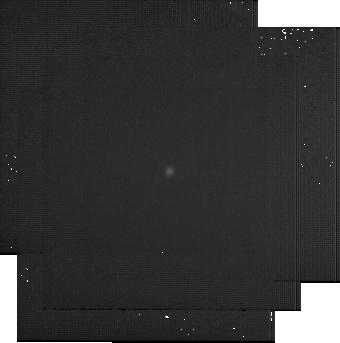
Target: BD+60-1753. Instrument: MIRI. Filter: F2550W. Exposure: 22 min. Observation ID: jw07671-o019_t001_miri_f2550w-sub256

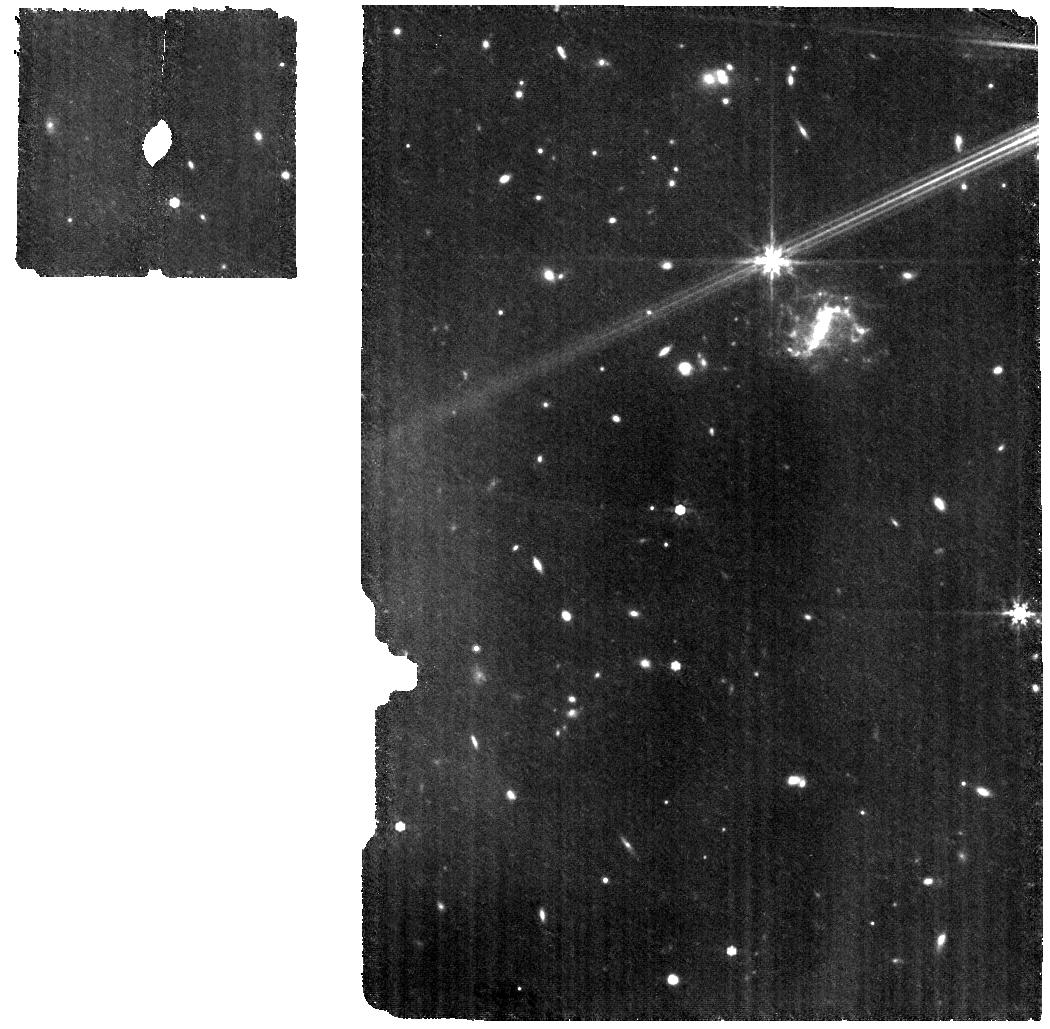
Target: HD163466-WBKG. Instrument: MIRI. Filter: F770W. Exposure: 18 min. Observation ID: jw07671-o066_t002_miri_f770w

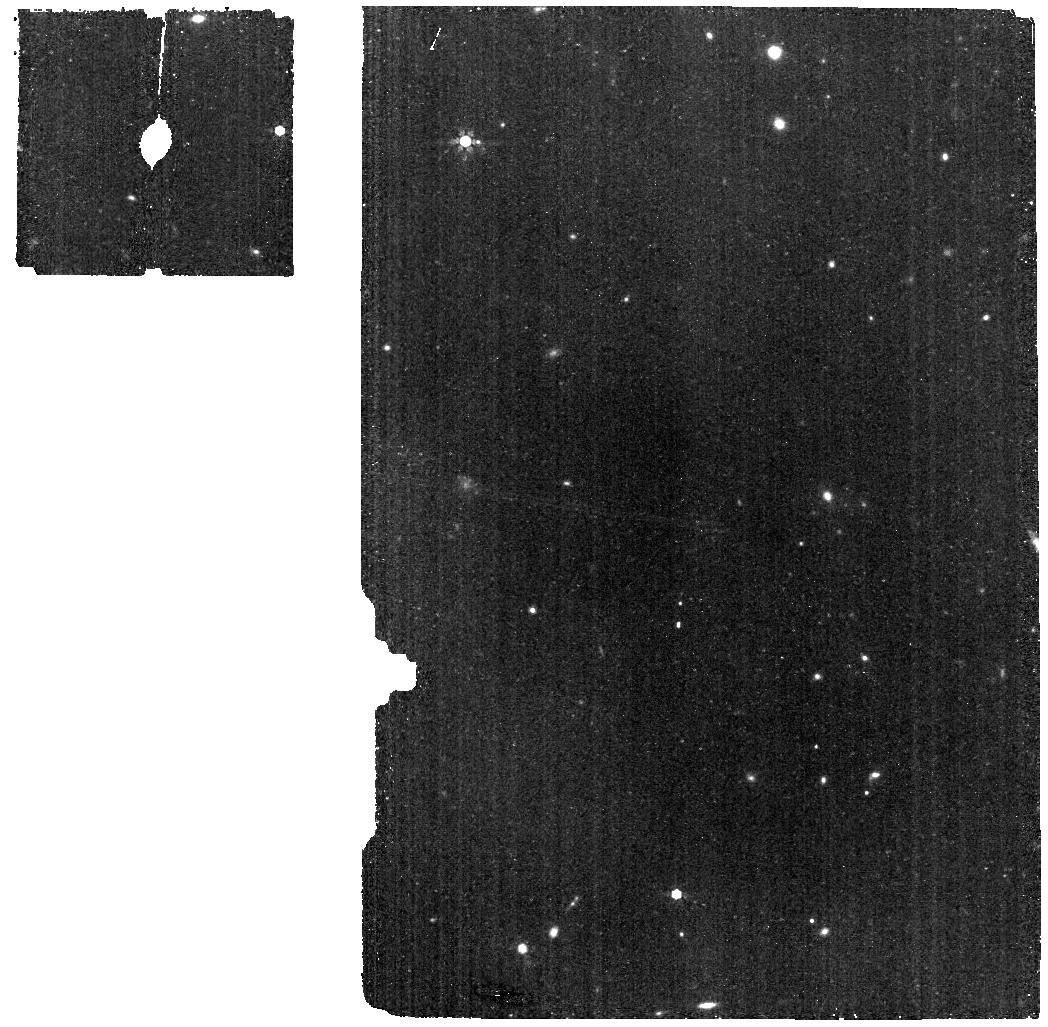
Target: HD163466-BKG. Instrument: MIRI. Filter: F770W. Exposure: 9 min. Observation ID: jw07671-o043_t003_miri_f770w

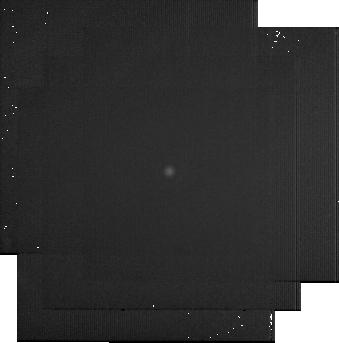
Target: BD+60-1753. Instrument: MIRI. Filter: F2550W. Exposure: 22 min. Observation ID: jw07671-o041_t001_miri_f2550w-sub256

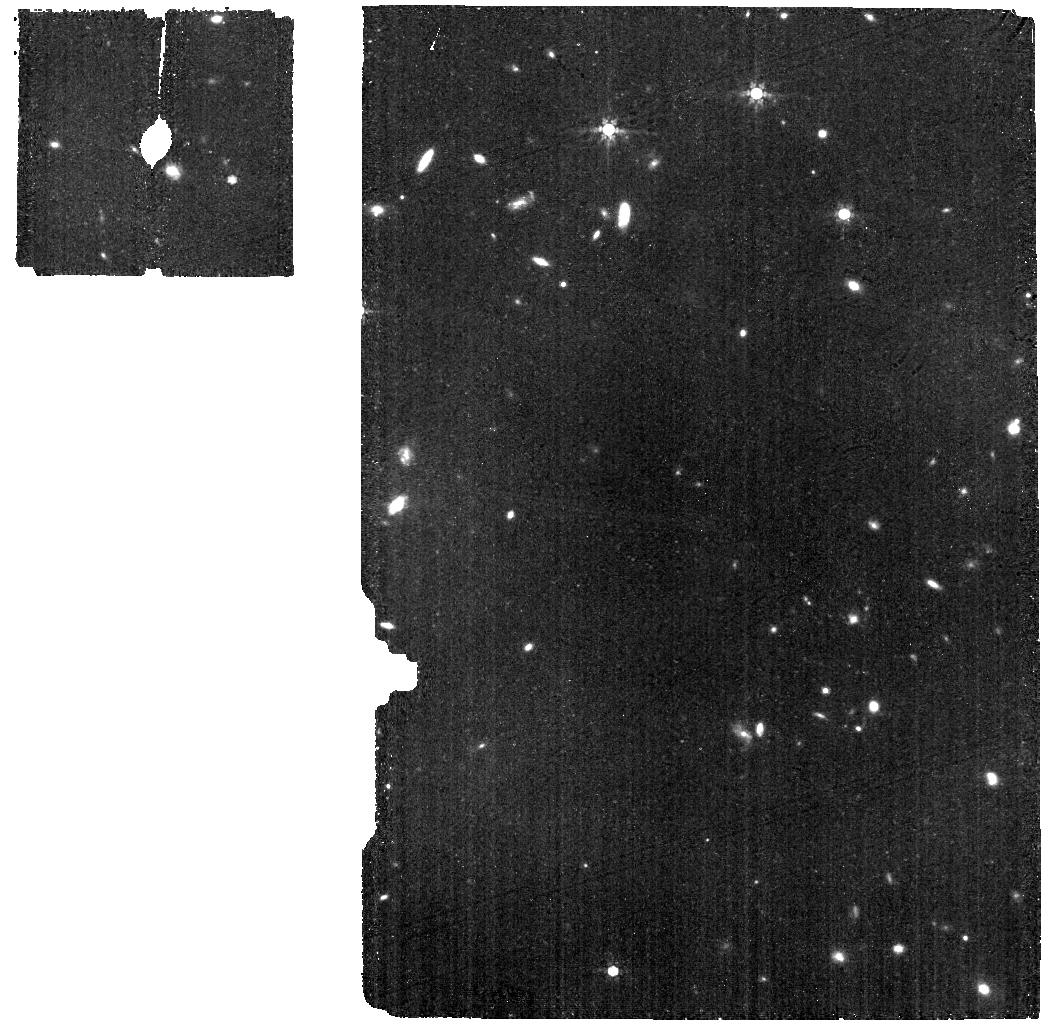
Target: HD163466-BKG. Instrument: MIRI. Filter: F770W. Exposure: 9 min. Observation ID: jw07671-o021_t003_miri_f770w

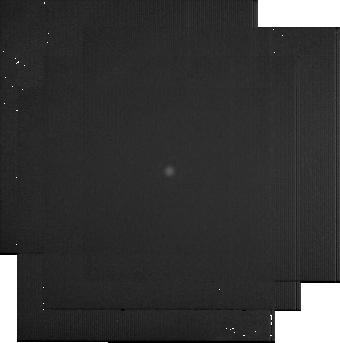
Target: BD+60-1753. Instrument: MIRI. Filter: F2550W. Exposure: 22 min. Observation ID: jw07671-o063_t001_miri_f2550w-sub256

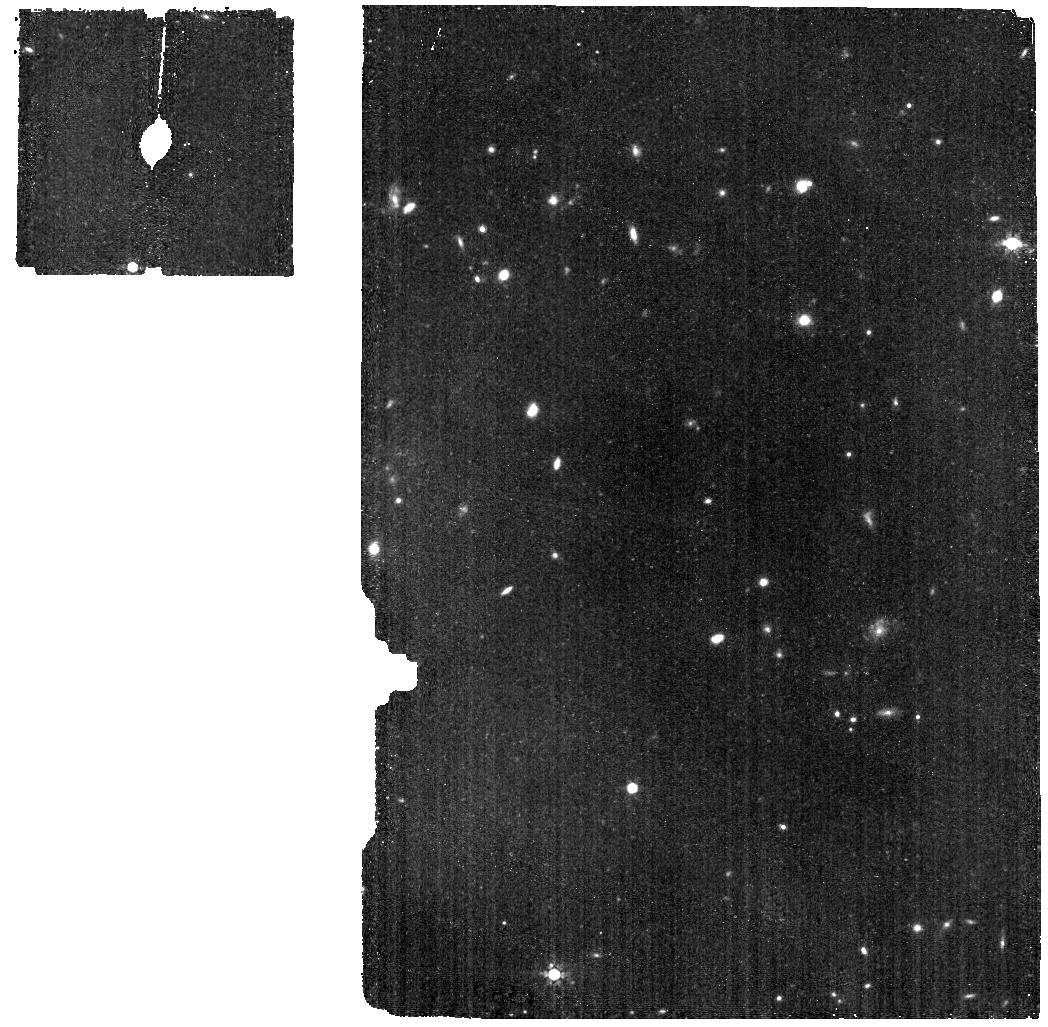
Target: HD163466-BKG. Instrument: MIRI. Filter: F770W. Exposure: 9 min. Observation ID: jw07671-o010_t003_miri_f770w

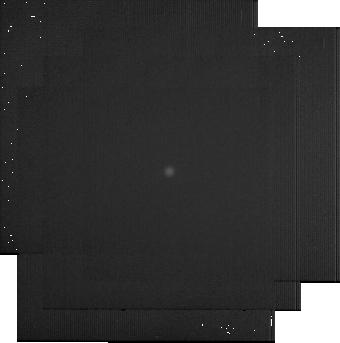
Target: BD+60-1753. Instrument: MIRI. Filter: F2550W. Exposure: 22 min. Observation ID: jw07671-o052_t001_miri_f2550w-sub256

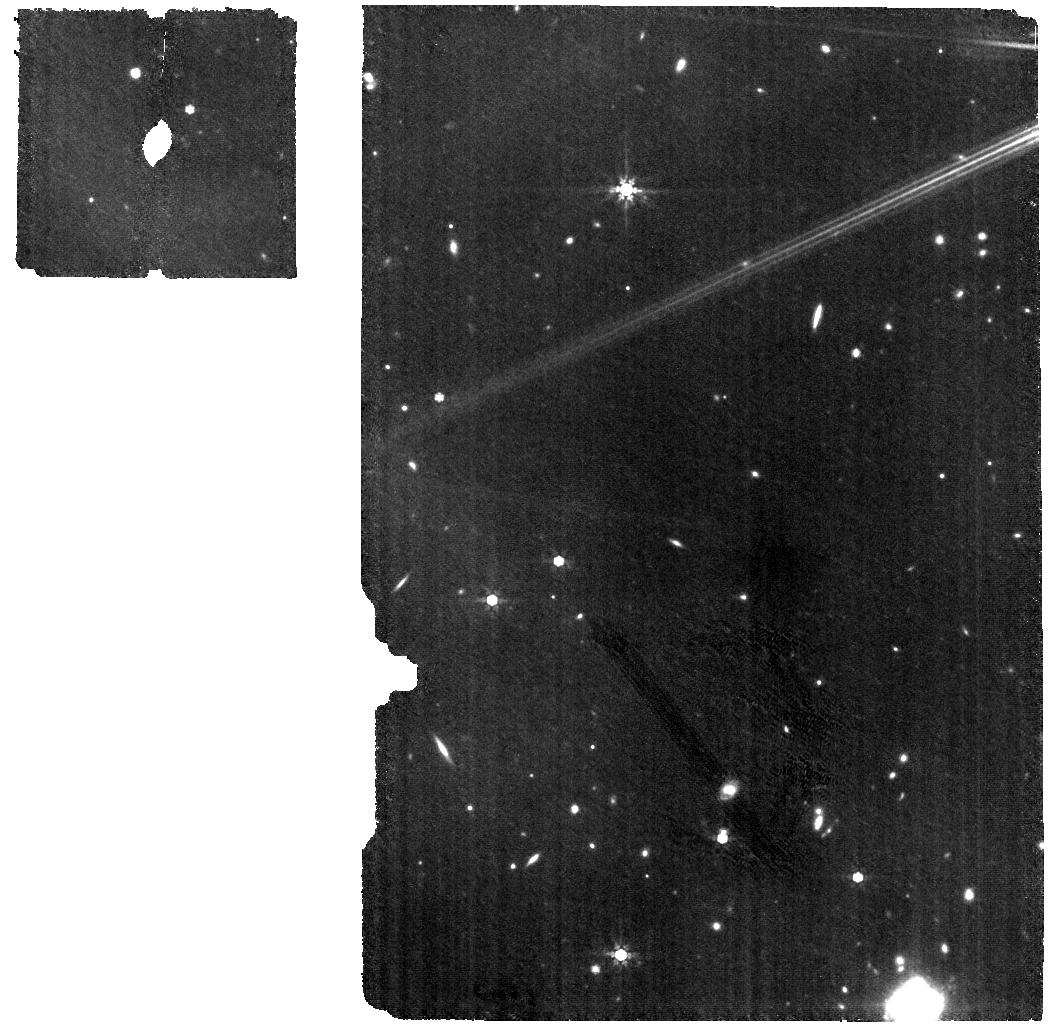
Target: HD163466-WBKG. Instrument: MIRI. Filter: F770W. Exposure: 18 min. Observation ID: jw07671-o055_t002_miri_f770w

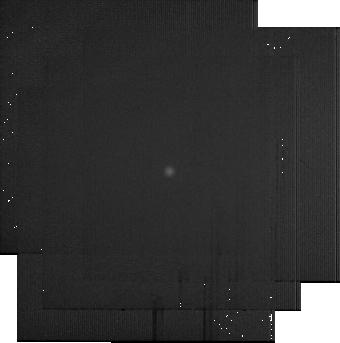
Target: BD+60-1753. Instrument: MIRI. Filter: F2550W. Exposure: 22 min. Observation ID: jw07671-o030_t001_miri_f2550w-sub256

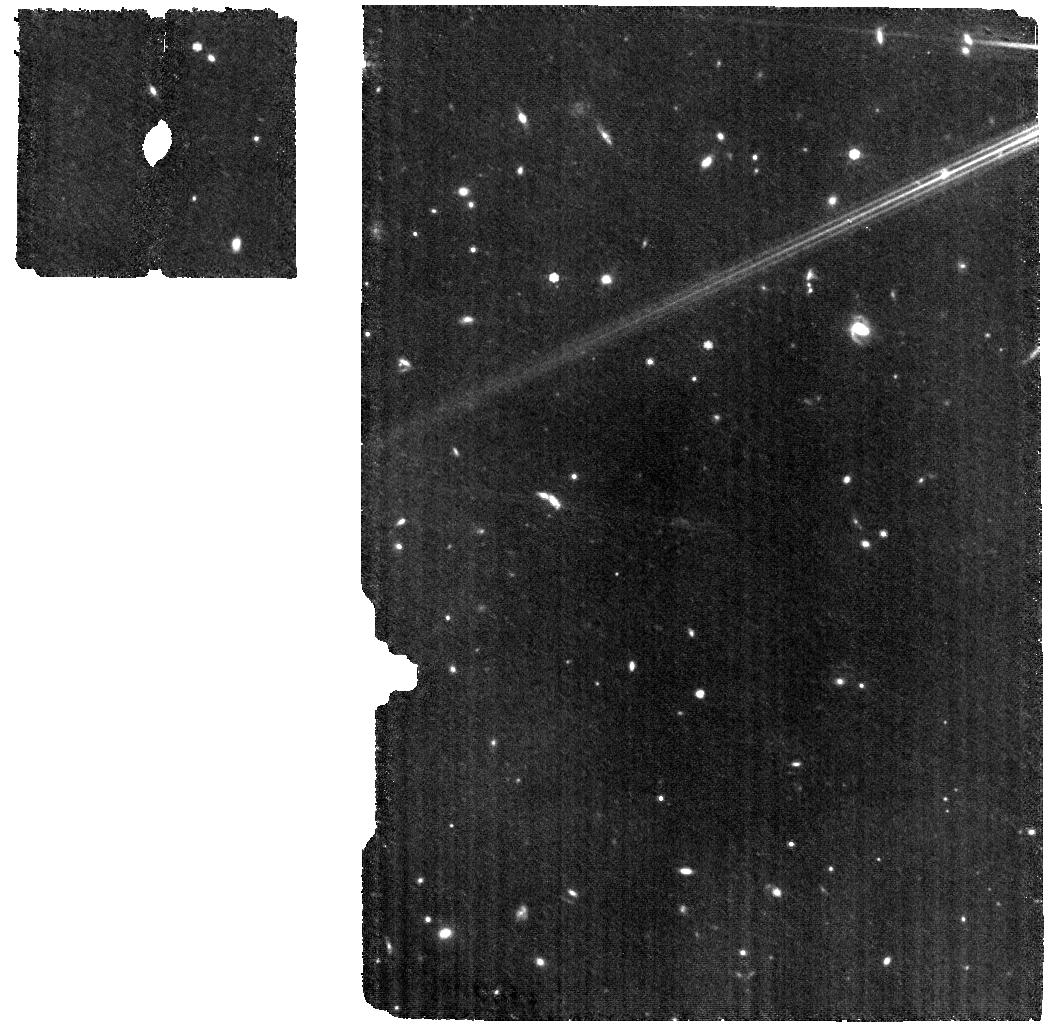
Target: HD163466-WBKG. Instrument: MIRI. Filter: F770W. Exposure: 18 min. Observation ID: jw07671-o033_t002_miri_f770w

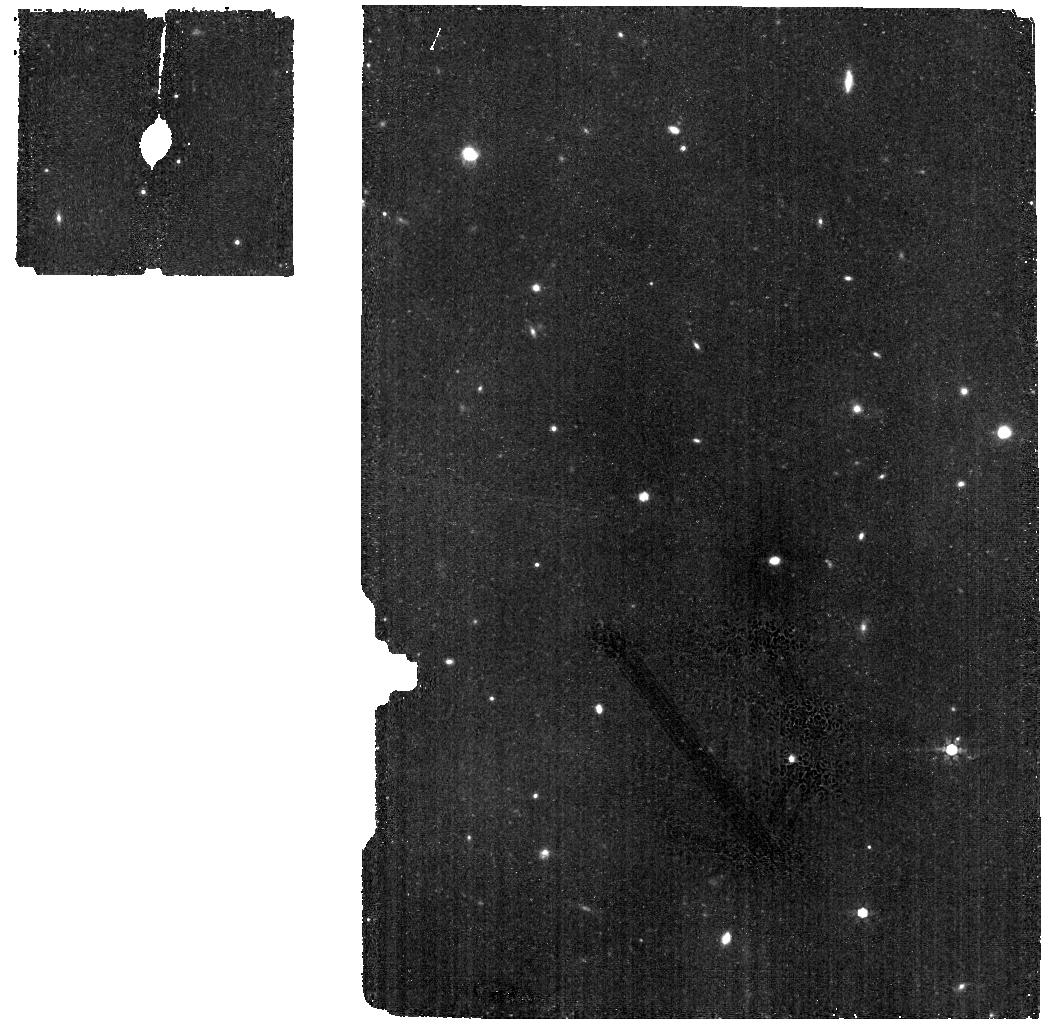
Target: HD163466-BKG. Instrument: MIRI. Filter: F770W. Exposure: 9 min. Observation ID: jw07671-o054_t003_miri_f770w

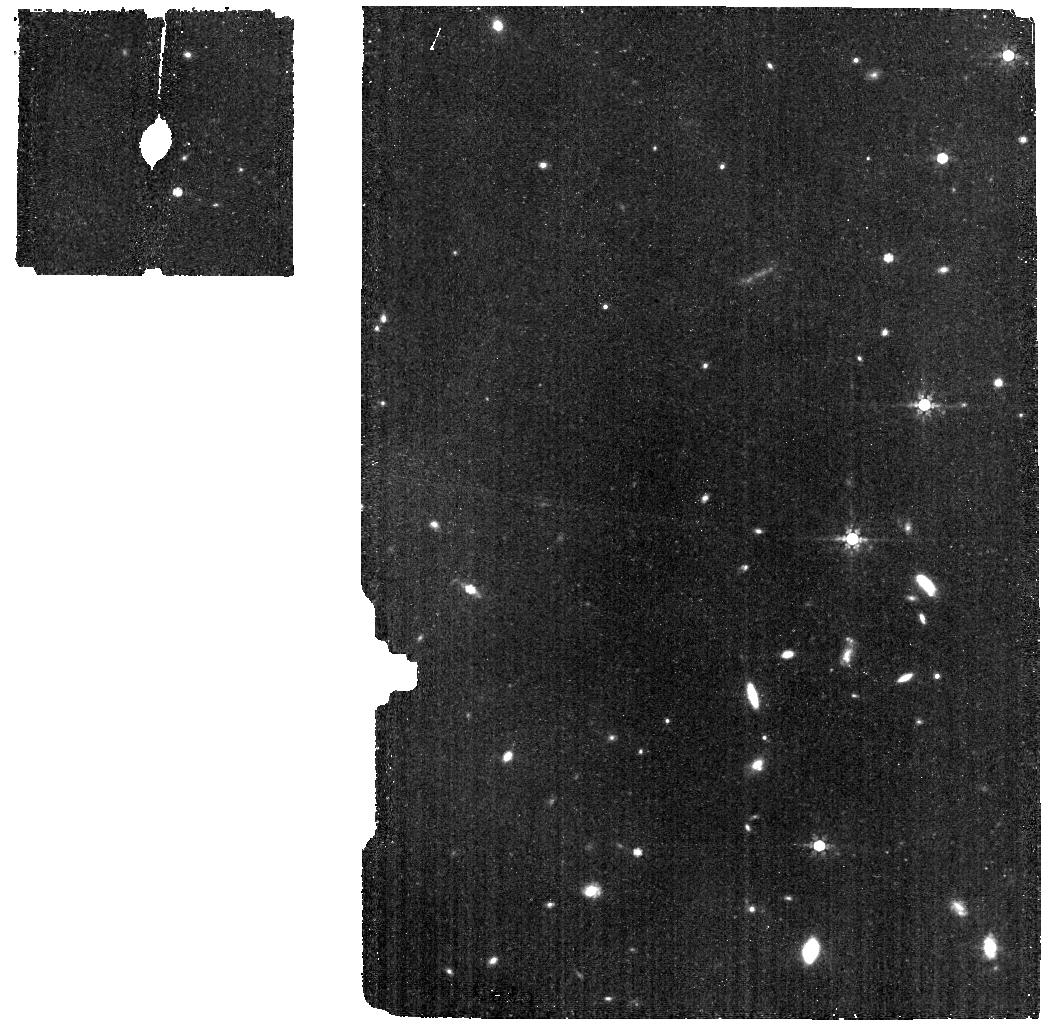
Target: HD163466-BKG. Instrument: MIRI. Filter: F770W. Exposure: 9 min. Observation ID: jw07671-o032_t003_miri_f770w

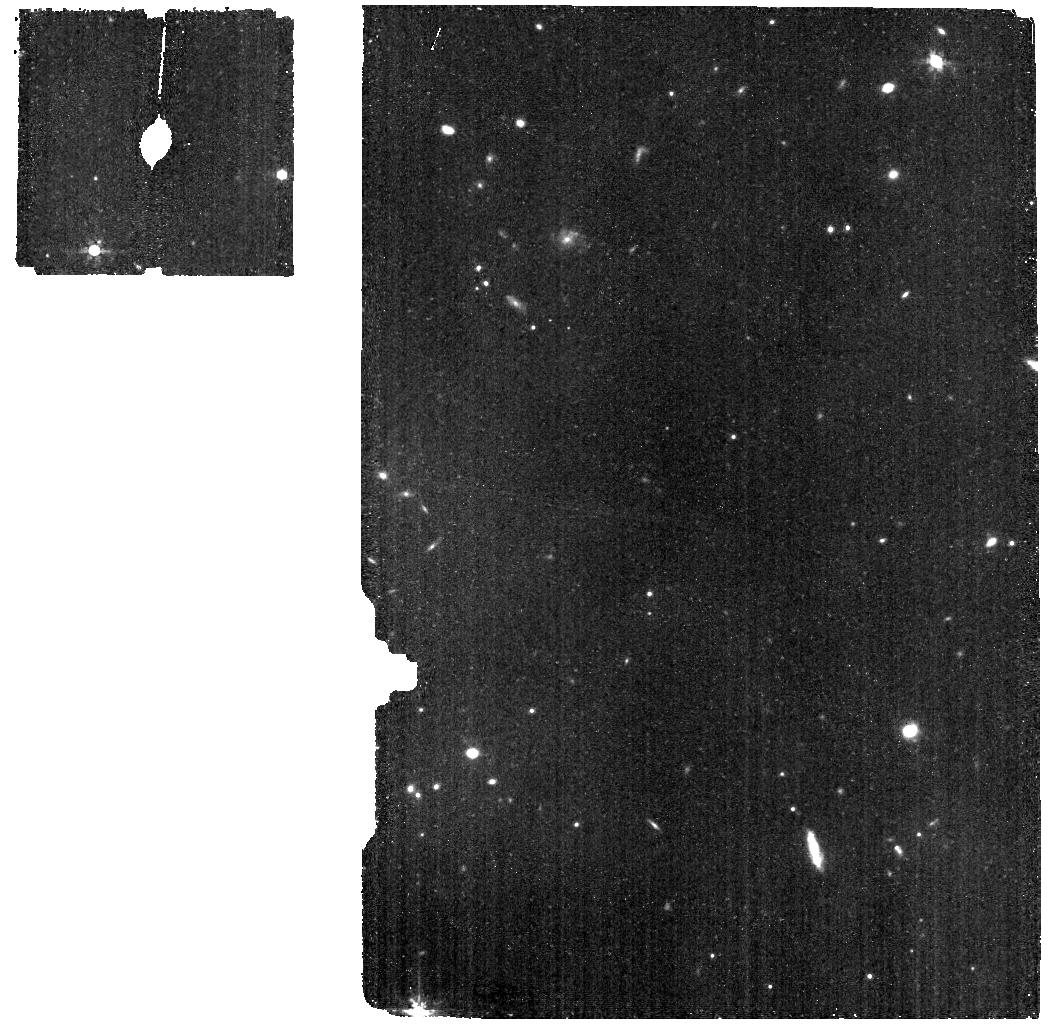
Target: HD163466-BKG. Instrument: MIRI. Filter: F770W. Exposure: 9 min. Observation ID: jw07671-o065_t003_miri_f770w

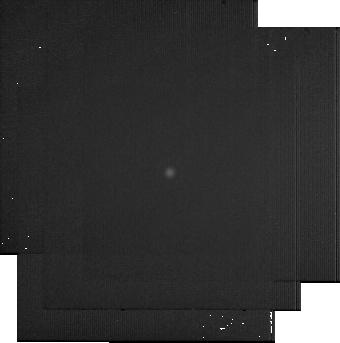
Target: BD+60-1753. Instrument: MIRI. Filter: F2550W. Exposure: 22 min. Observation ID: jw07671-o008_t001_miri_f2550w-sub256

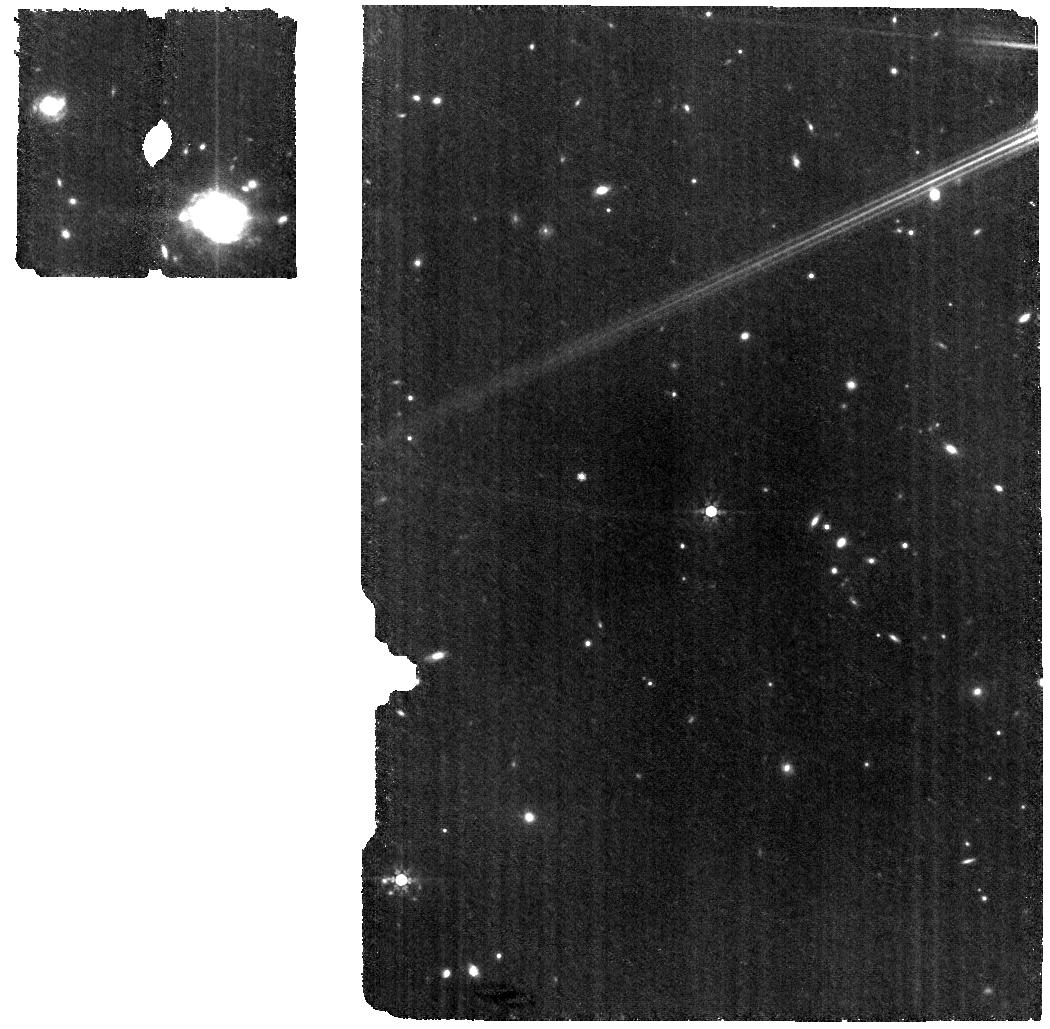
Target: HD163466-WBKG. Instrument: MIRI. Filter: F770W. Exposure: 18 min. Observation ID: jw07671-o044_t002_miri_f770w

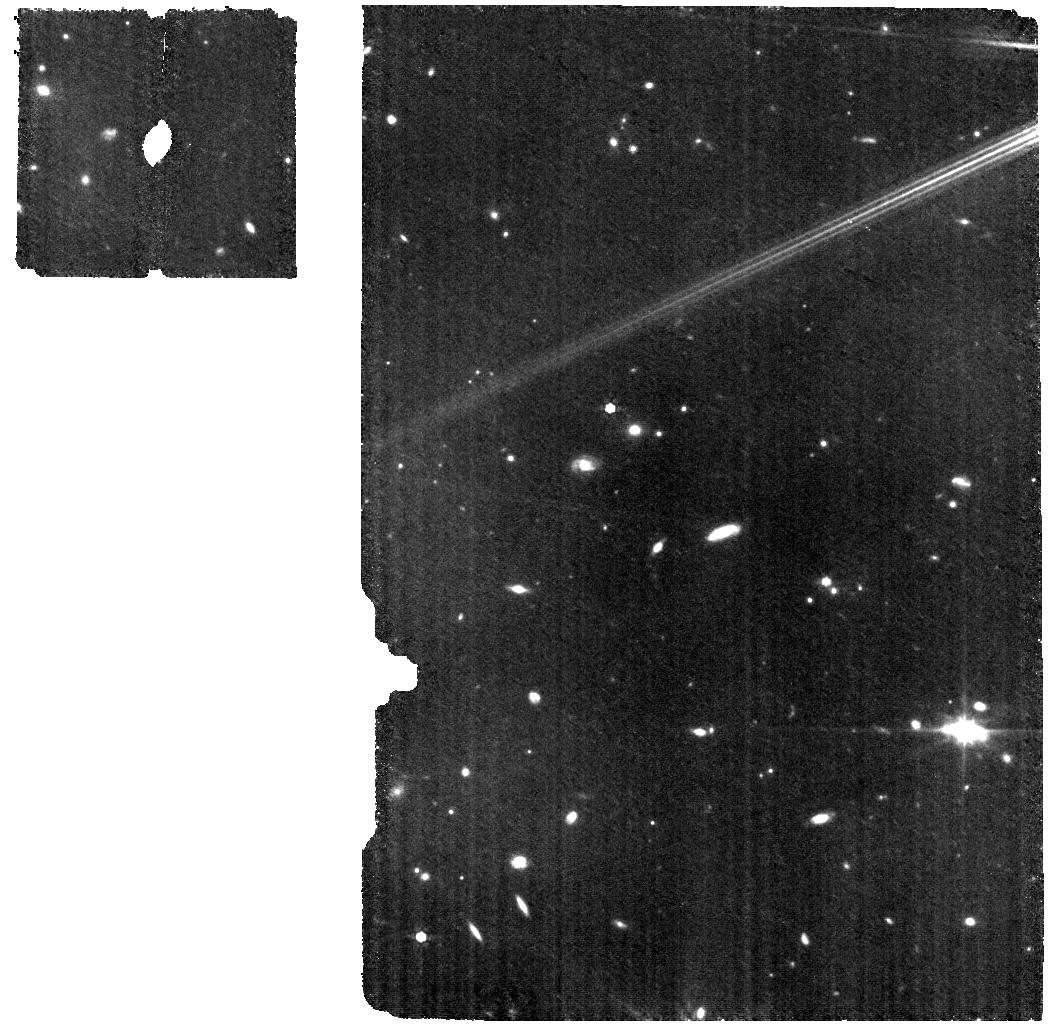
Target: HD163466-WBKG. Instrument: MIRI. Filter: F770W. Exposure: 18 min. Observation ID: jw07671-o022_t002_miri_f770w

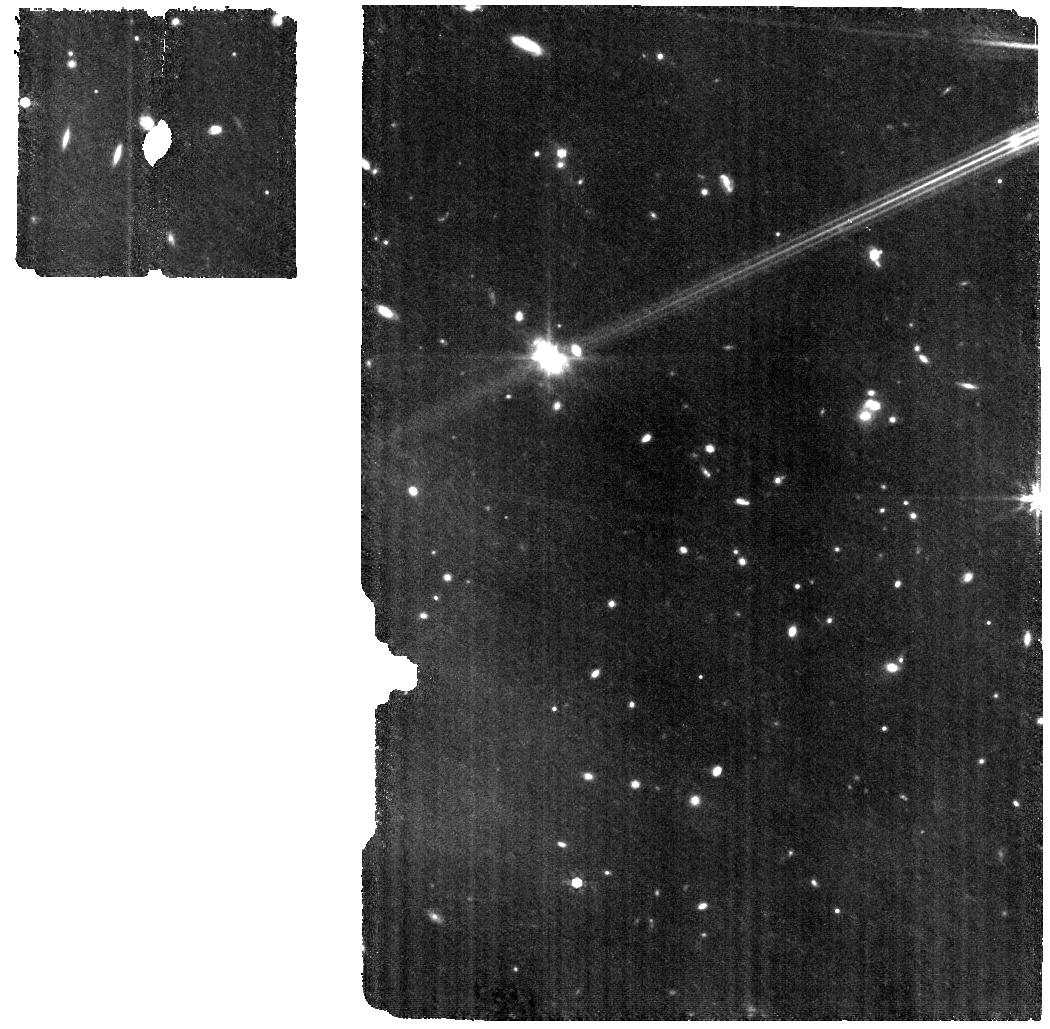
Target: HD163466-WBKG. Instrument: MIRI. Filter: F770W. Exposure: 18 min. Observation ID: jw07671-o011_t002_miri_f770w

CAL-XCAL-404: Absolute Flux Calibration (Repeatability) (PI: Gordon, Karl D.)

This program obtains repeated observations of two stars as part of the JWST absolute flux calibration effort. This effort uses all JWST instruments to provide absolute flux calibration for all JWST modes (filters, gratings, etc). The combined nature of this effort is to ensure the highest quality flux calibration internal to and between instruments and to carry out the observations efficiently. This program provides observations of two stars spread throughout the year to measure the repeatability of JWST observations. The aim is to observe in one filter/grating/etc per detector to measure how repeatable an observation is in instrument units. The expectation is that the repeatability is set at the detector level. This calibration program may change in response to system developments and the final Cycle 3 science program.